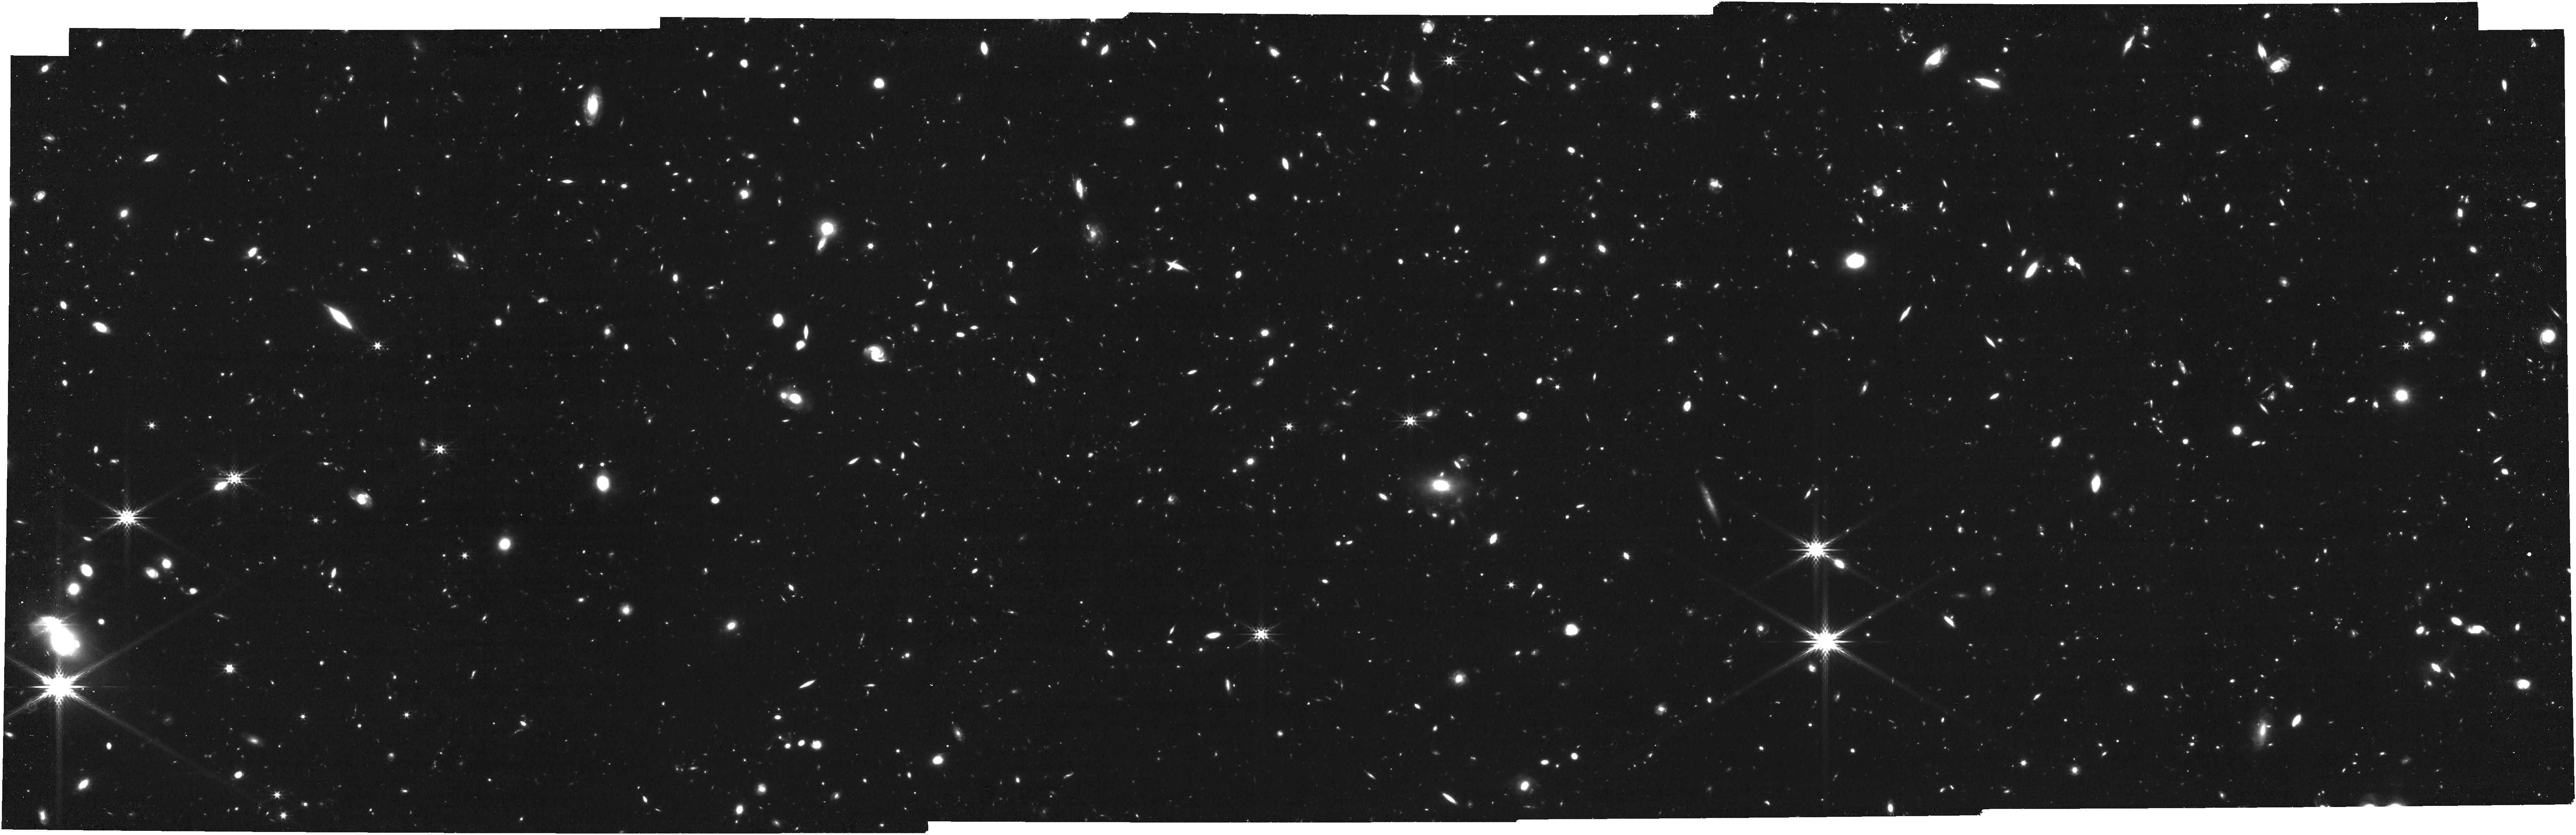
Target: QSO-J1342+0928. Instrument: NIRCAM. Filter: F356W. Exposure: 53 min. Observation ID: jw05911-o001_t002_nircam_clear-f356w

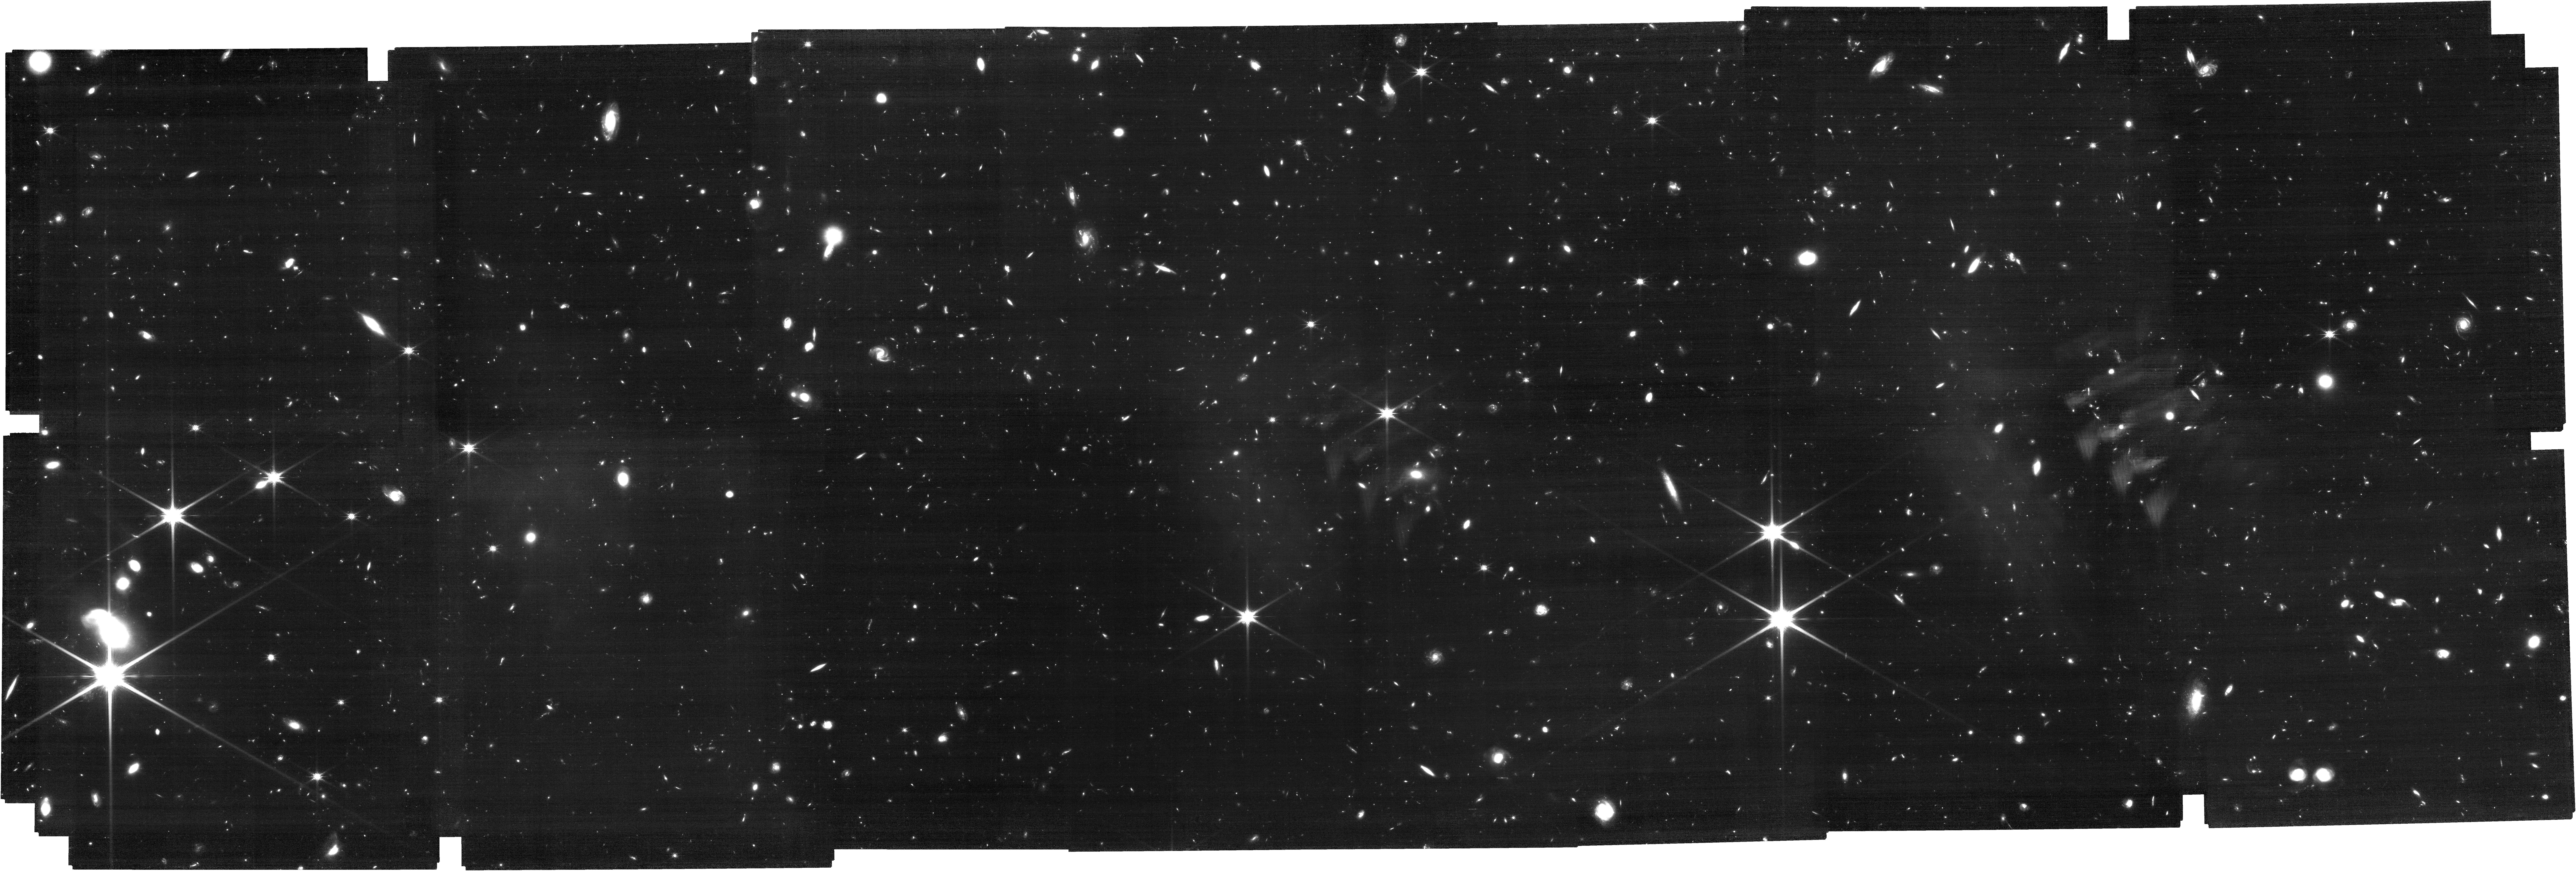
Target: QSO-J1342+0928. Instrument: NIRCAM. Filter: F150W. Exposure: 2.8 h. Observation ID: jw05911-o002_t002_nircam_clear-f150w

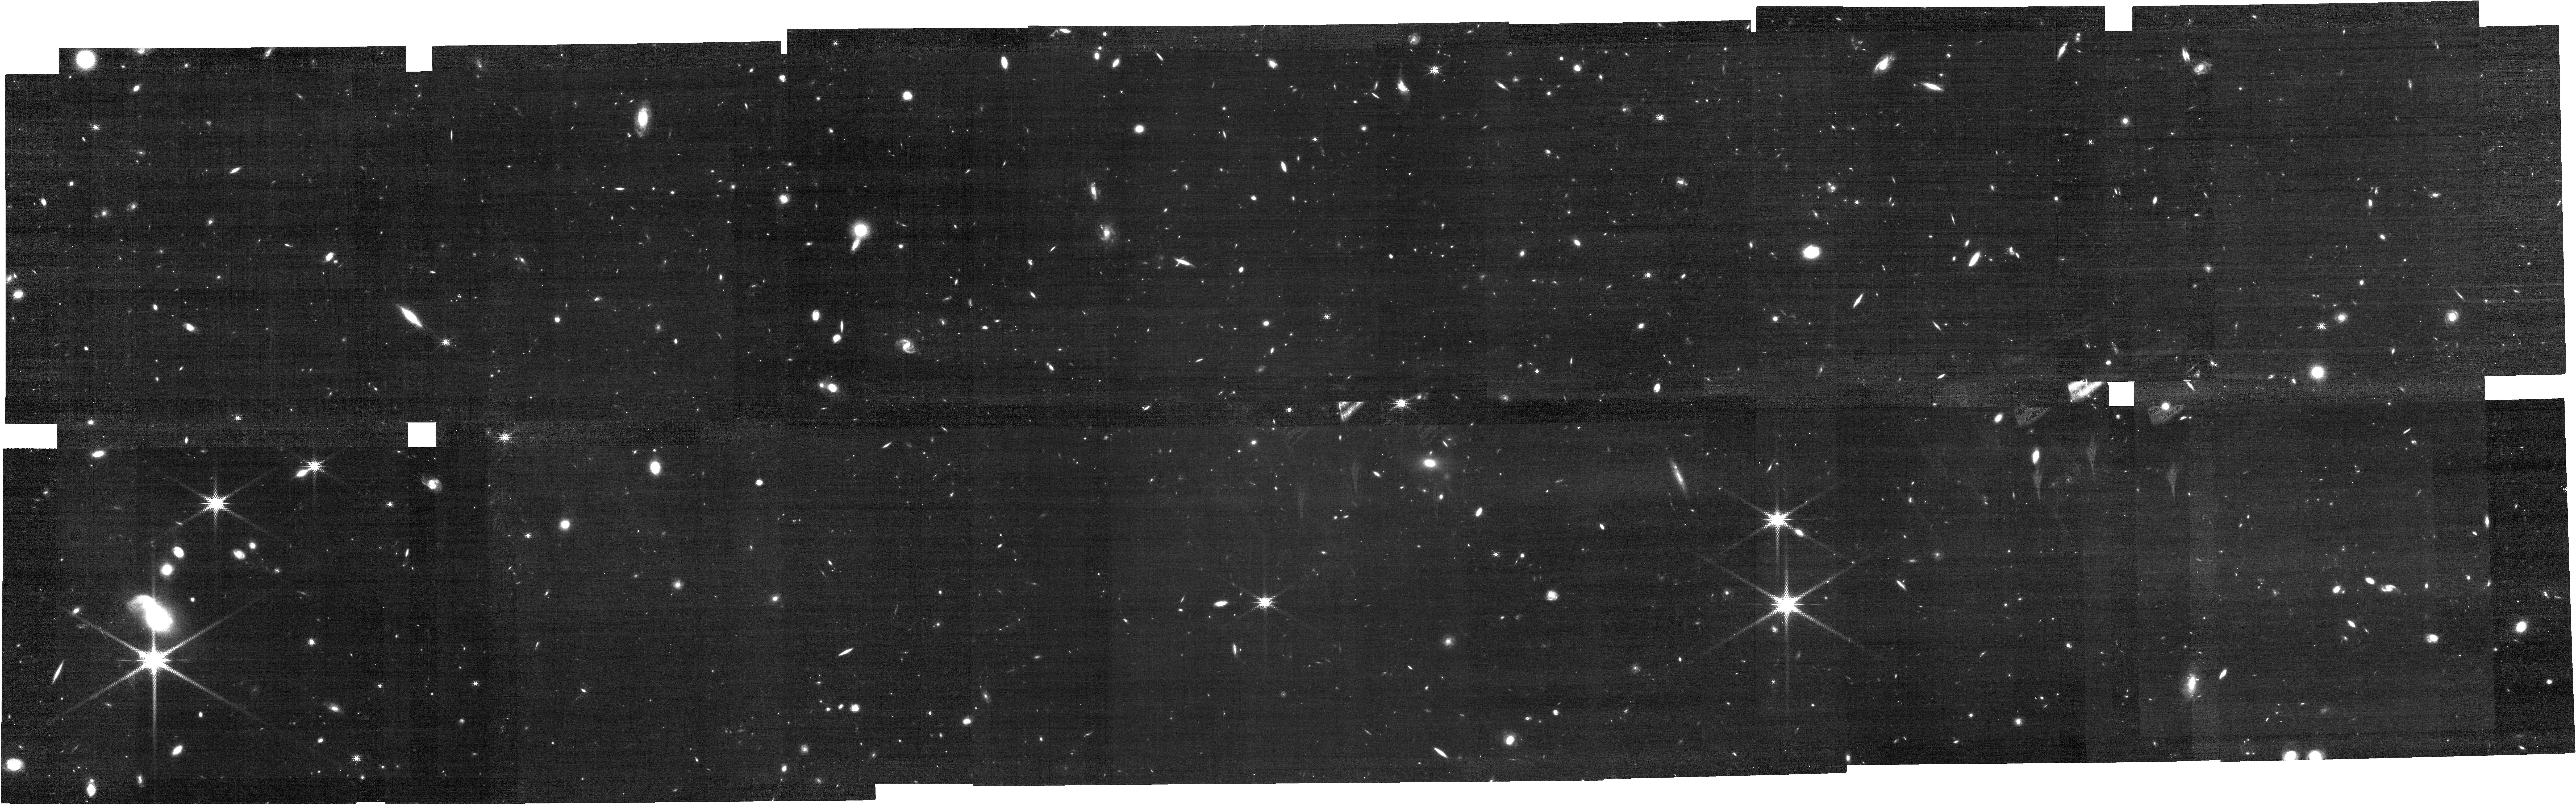
Target: QSO-J1342+0928. Instrument: NIRCAM. Filter: F210M. Exposure: 53 min. Observation ID: jw05911-o002_t002_nircam_clear-f210m

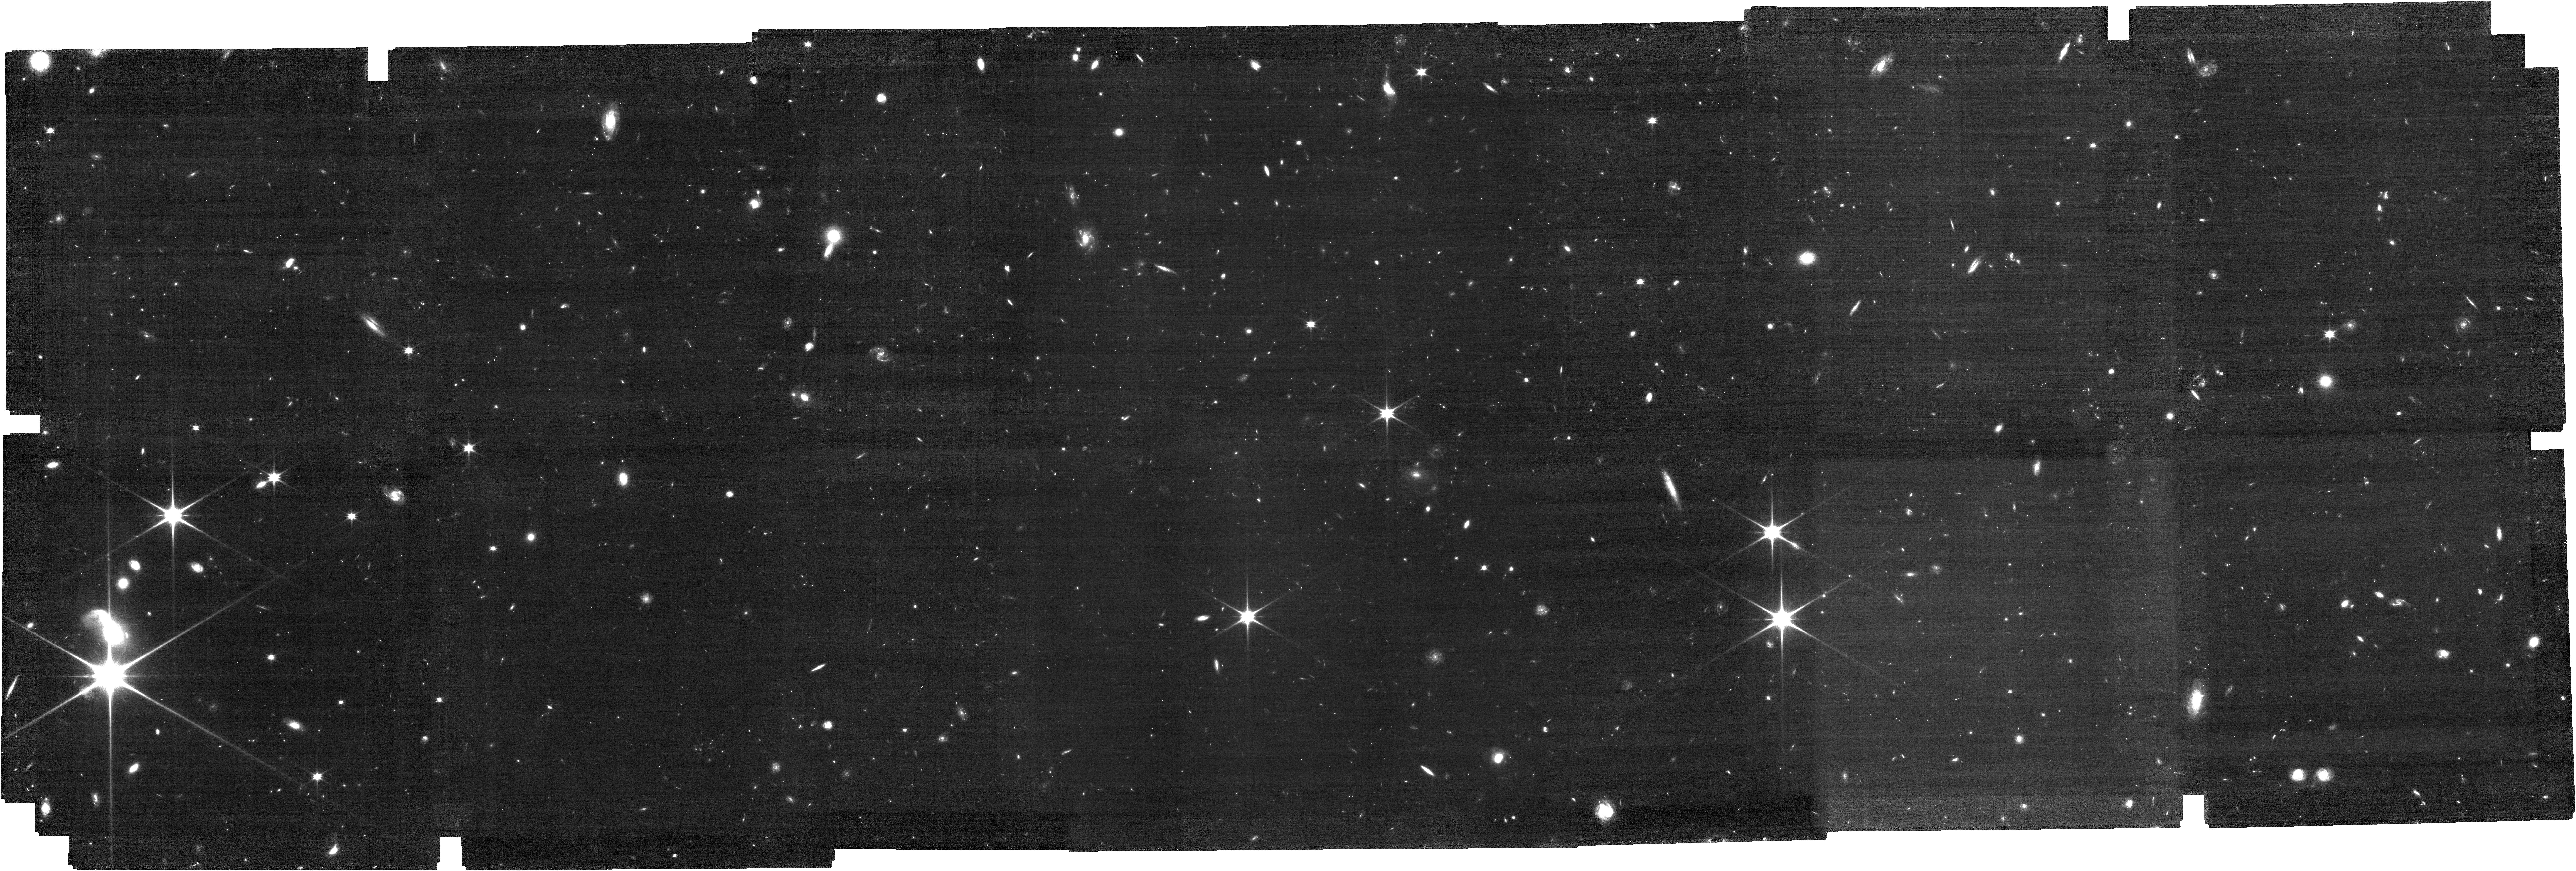
Target: QSO-J1342+0928. Instrument: NIRCAM. Filter: F090W. Exposure: 2.8 h. Observation ID: jw05911-o002_t002_nircam_clear-f090w

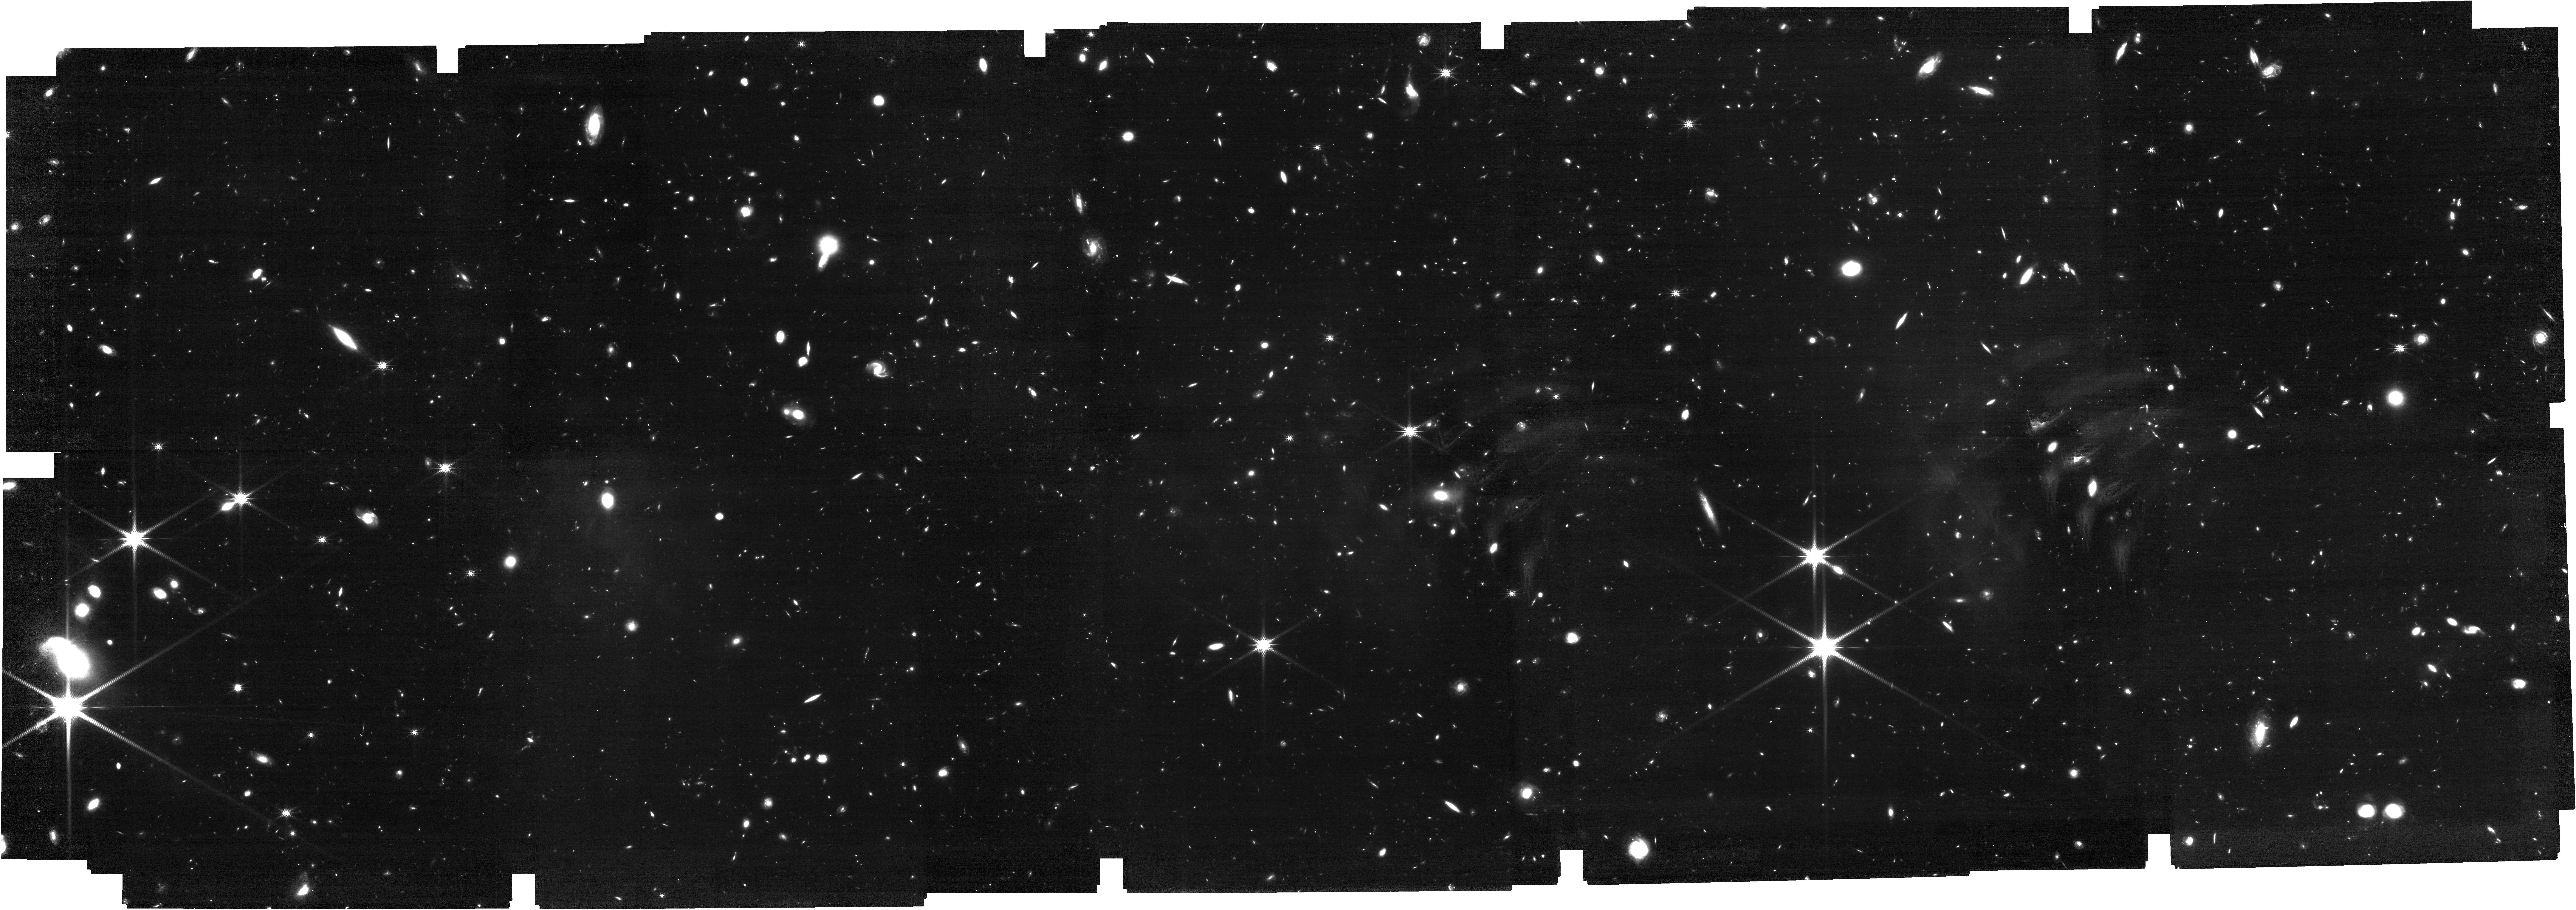
Target: QSO-J1342+0928. Instrument: NIRCAM. Filter: F200W. Exposure: 3.7 h. Observation ID: jw05911-o001_t002_nircam_clear-f200w

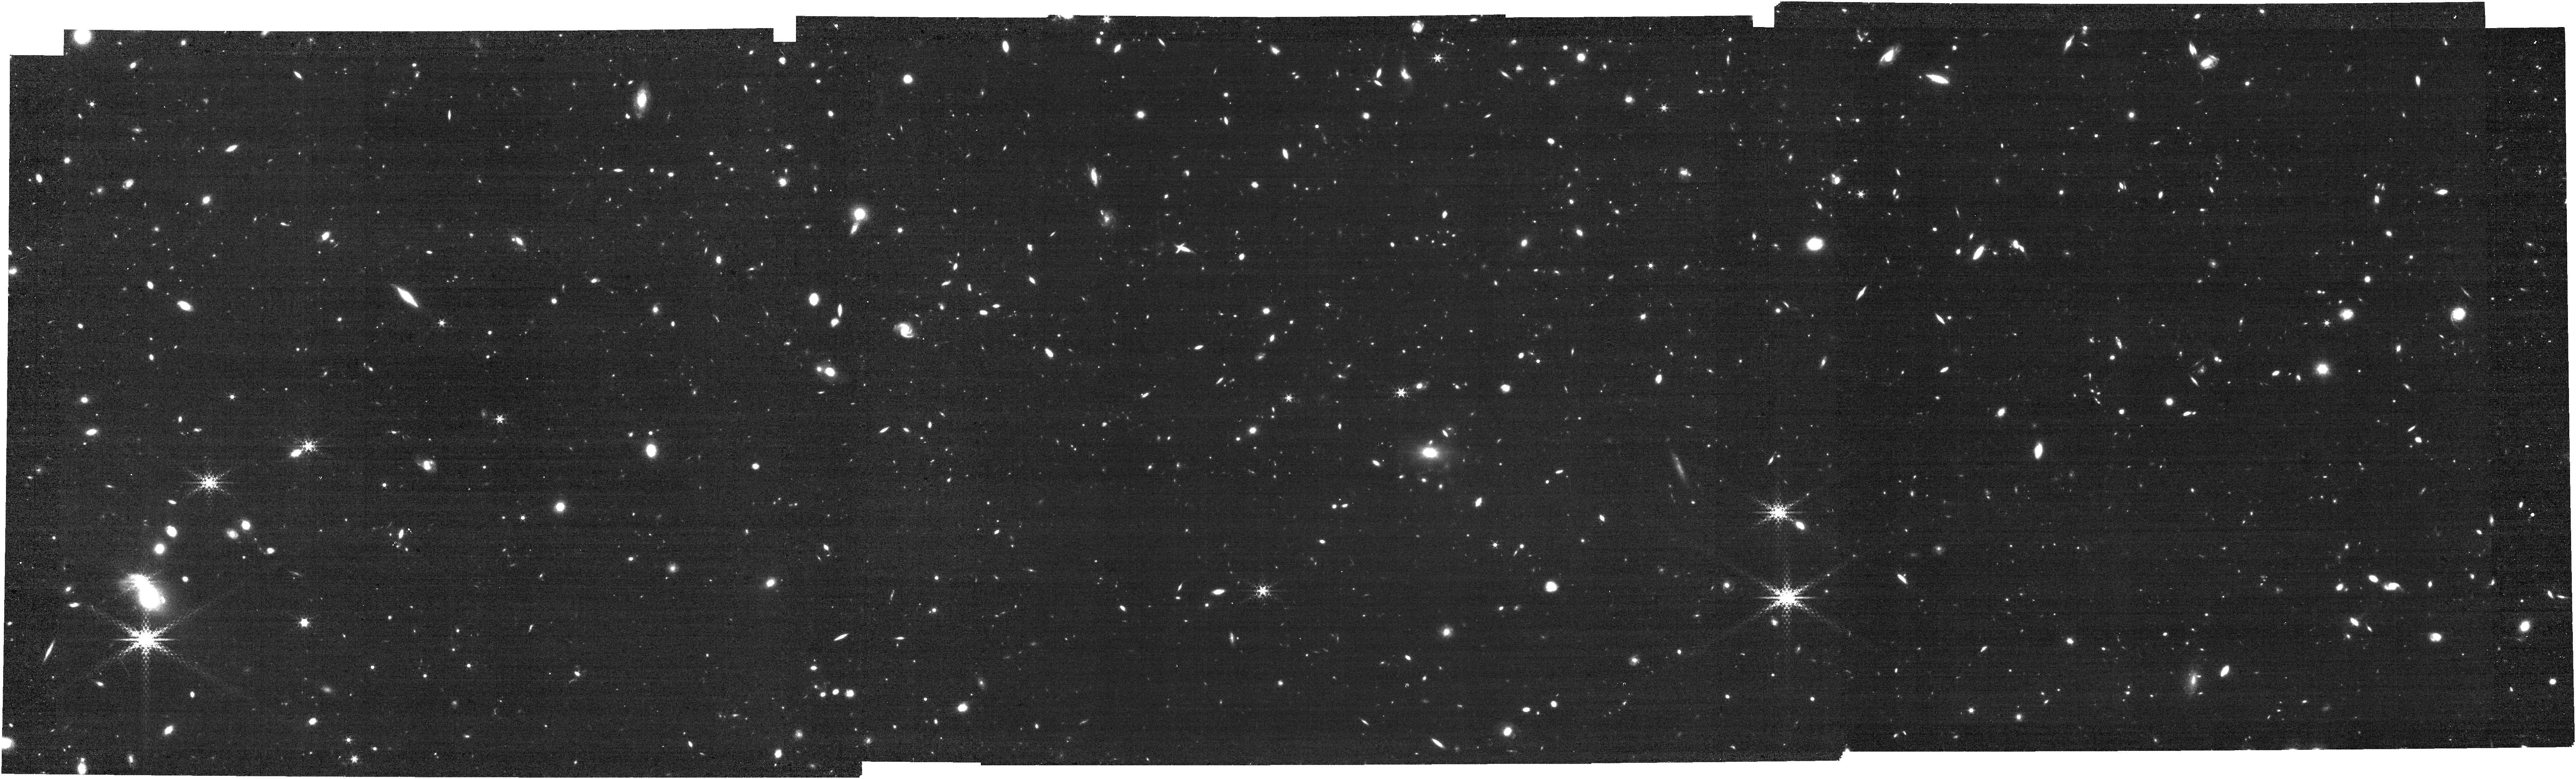
Target: QSO-J1342+0928. Instrument: NIRCAM. Filter: F430M. Exposure: 53 min. Observation ID: jw05911-o002_t002_nircam_clear-f430m

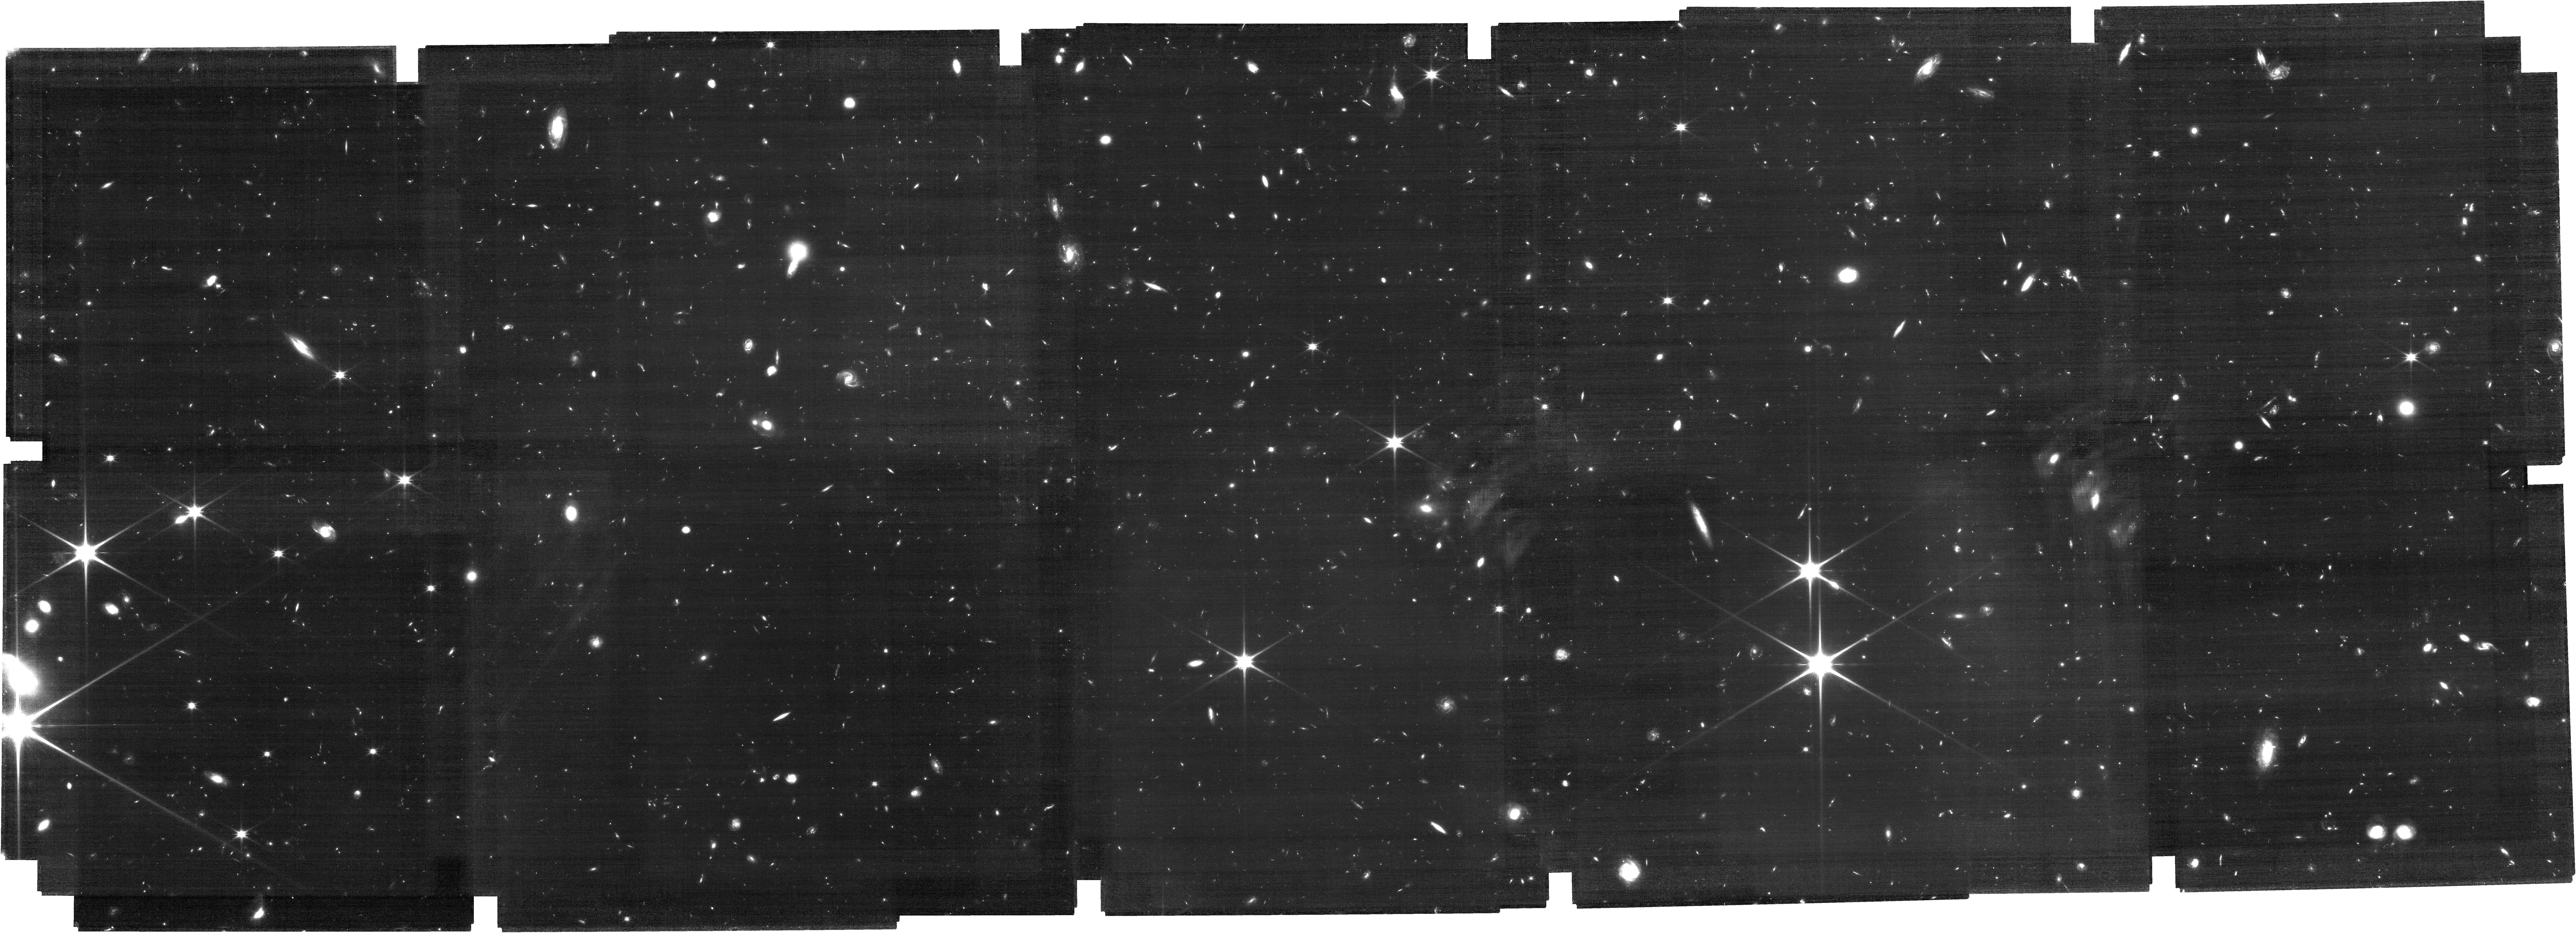
Target: QSO-J1342+0928. Instrument: NIRCAM. Filter: F115W. Exposure: 2.8 h. Observation ID: jw05911-o001_t002_nircam_clear-f115w

Emergence of the Baryon Cycle in the First Billion Years (PI: Simcoe, Robert Andrew)

We propose a dual-band blind search for [OIII]-emitting galaxies with the NIRCam slitless grism in the field of a z=7.5 quasar, to search for companions of the earliest known metal absorption systems at 5.3 < z < 7.5 -- deep in the Epoch of Reionization (EoR). Existing high quality ground-based IR spectra and archival JWST observations of the central quasar allow detailed analysis of the chemical compositions for nine foreground heavy-element absorption systems. These include one that exhibits a CII* fine structure cooling line, and another with MgII in the immediate foreground of this quasar whose HI damping wing has been interpreted as a constraint on the neutral fraction of intergalactic gas at z=7.5. JWST is the first observatory with the sensitivity to identify absorption line hosts in the EoR, via [OIII] emission. With deep grism observations and contemporaneous six-band photometry, we will be able to measure redshifts and impact parameters of foreground galaxies without pre-selection, and estimate their stellar masses, star formation rates, and ages from stellar population modeling. The same observations will also be used to measure the galaxy density and the projected galaxy-quasar cross correlation in the neighborhood of the background quasar, helping to constrain the host halo mass. These observations will add one of the most famous and important quasar sightlines discovered in the last 20 years to the growing body of legacy fields surveyed with the NIRCam slitless grism, complimenting existing NIRSpec IFU spectra already in the archive that cover the QSO over a very small field in great depth.